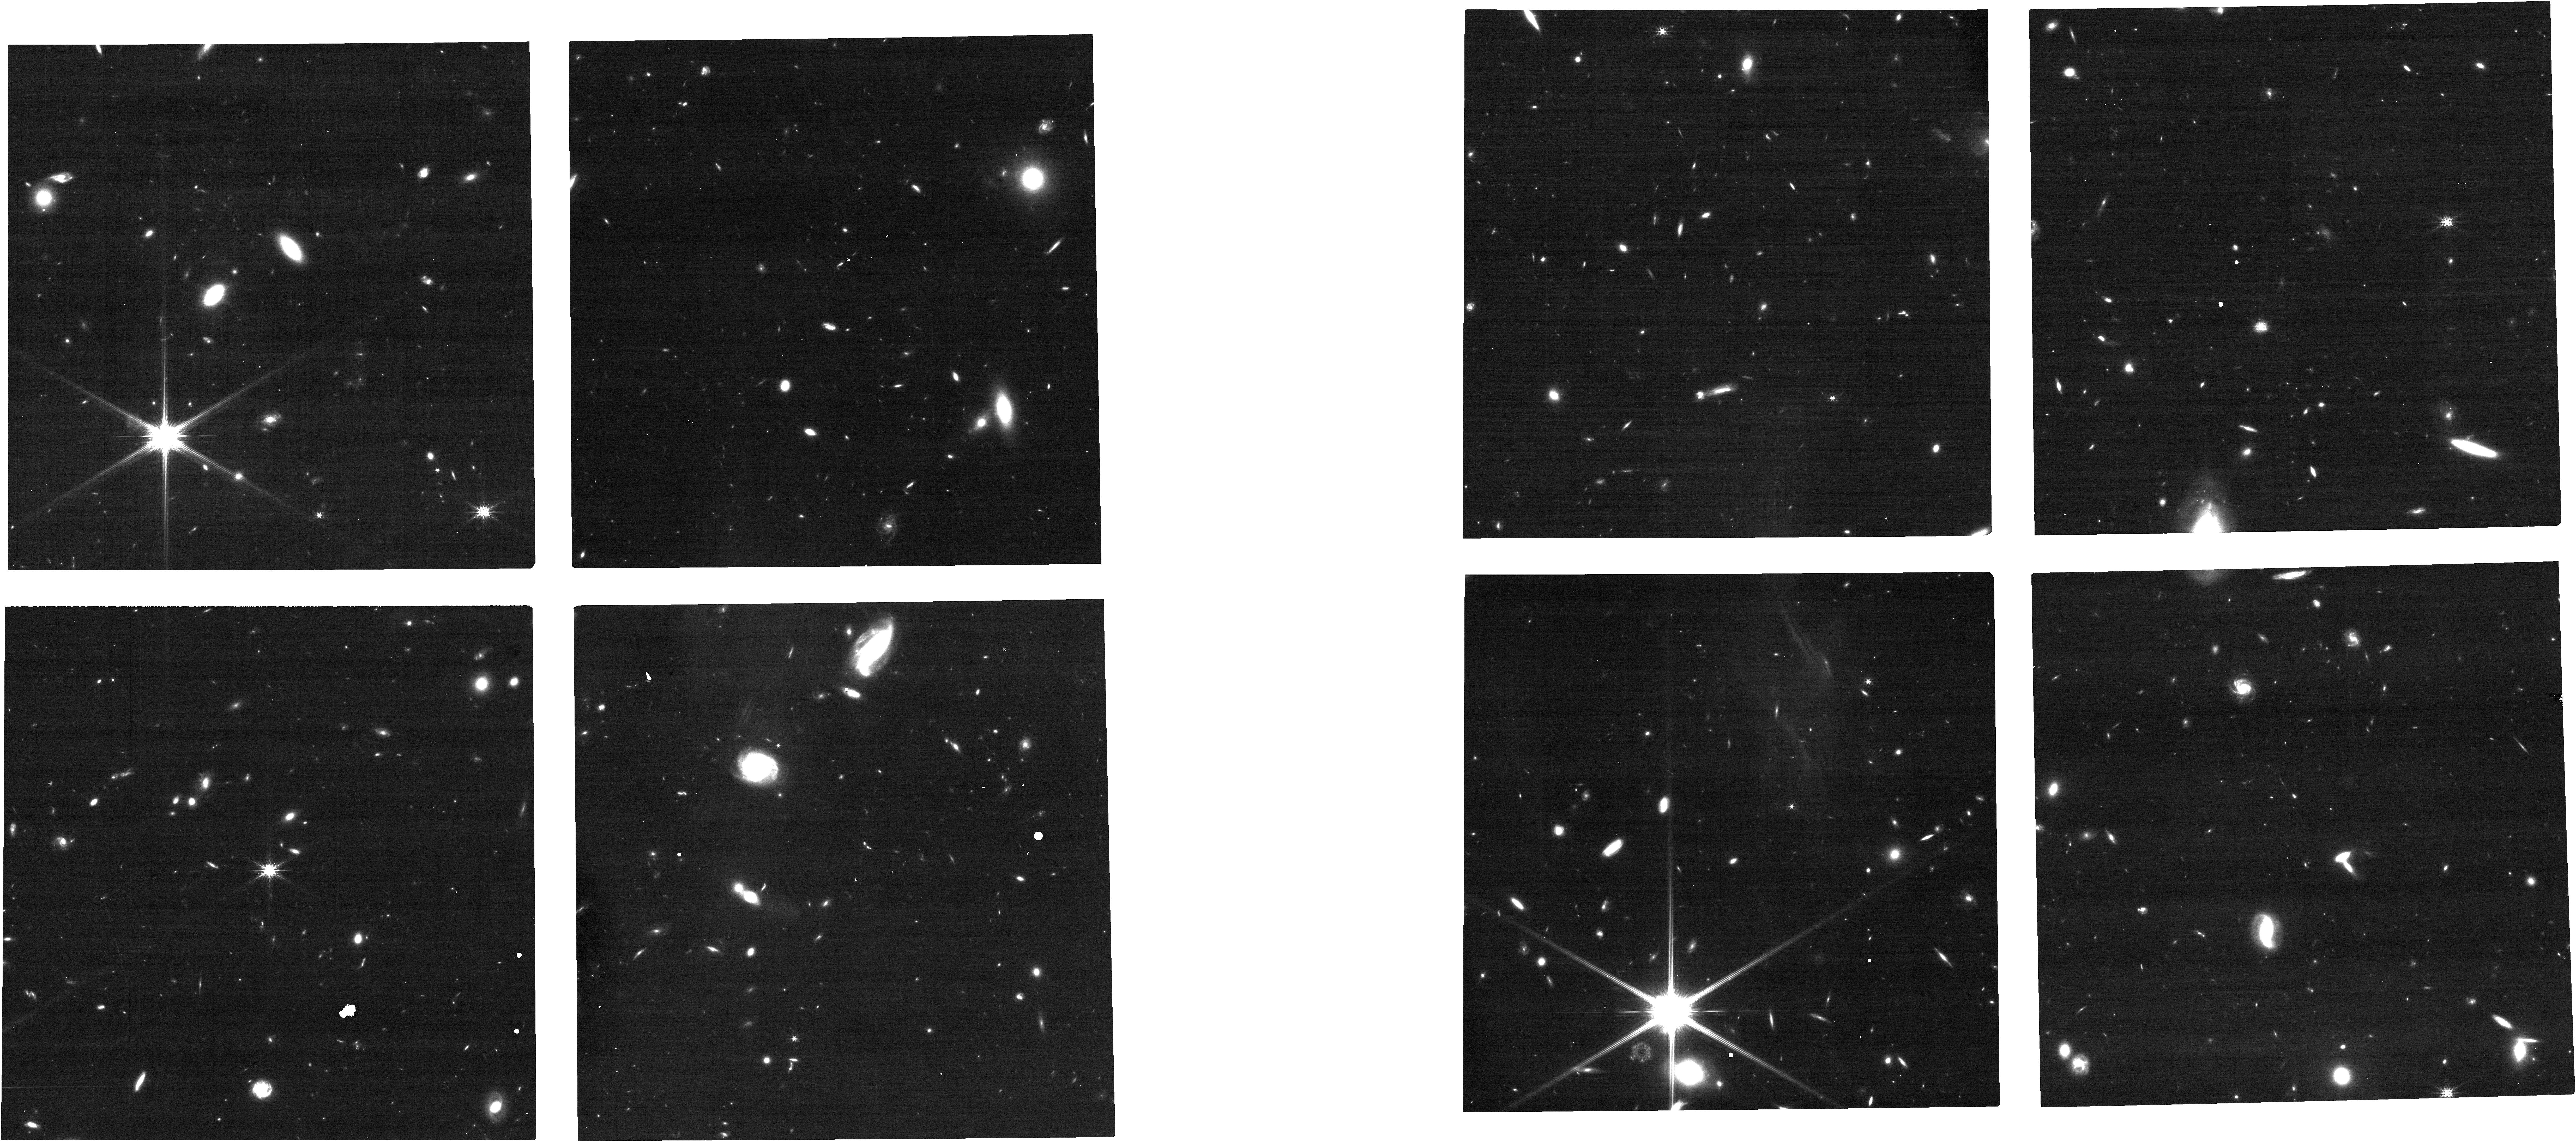
Target: J010619.24+004823.3
Instrument: NIRCAM
Filter: F200W
Exposure: 18 min
Observation ID: jw06665-o001_t001_nircam_clear-f200w

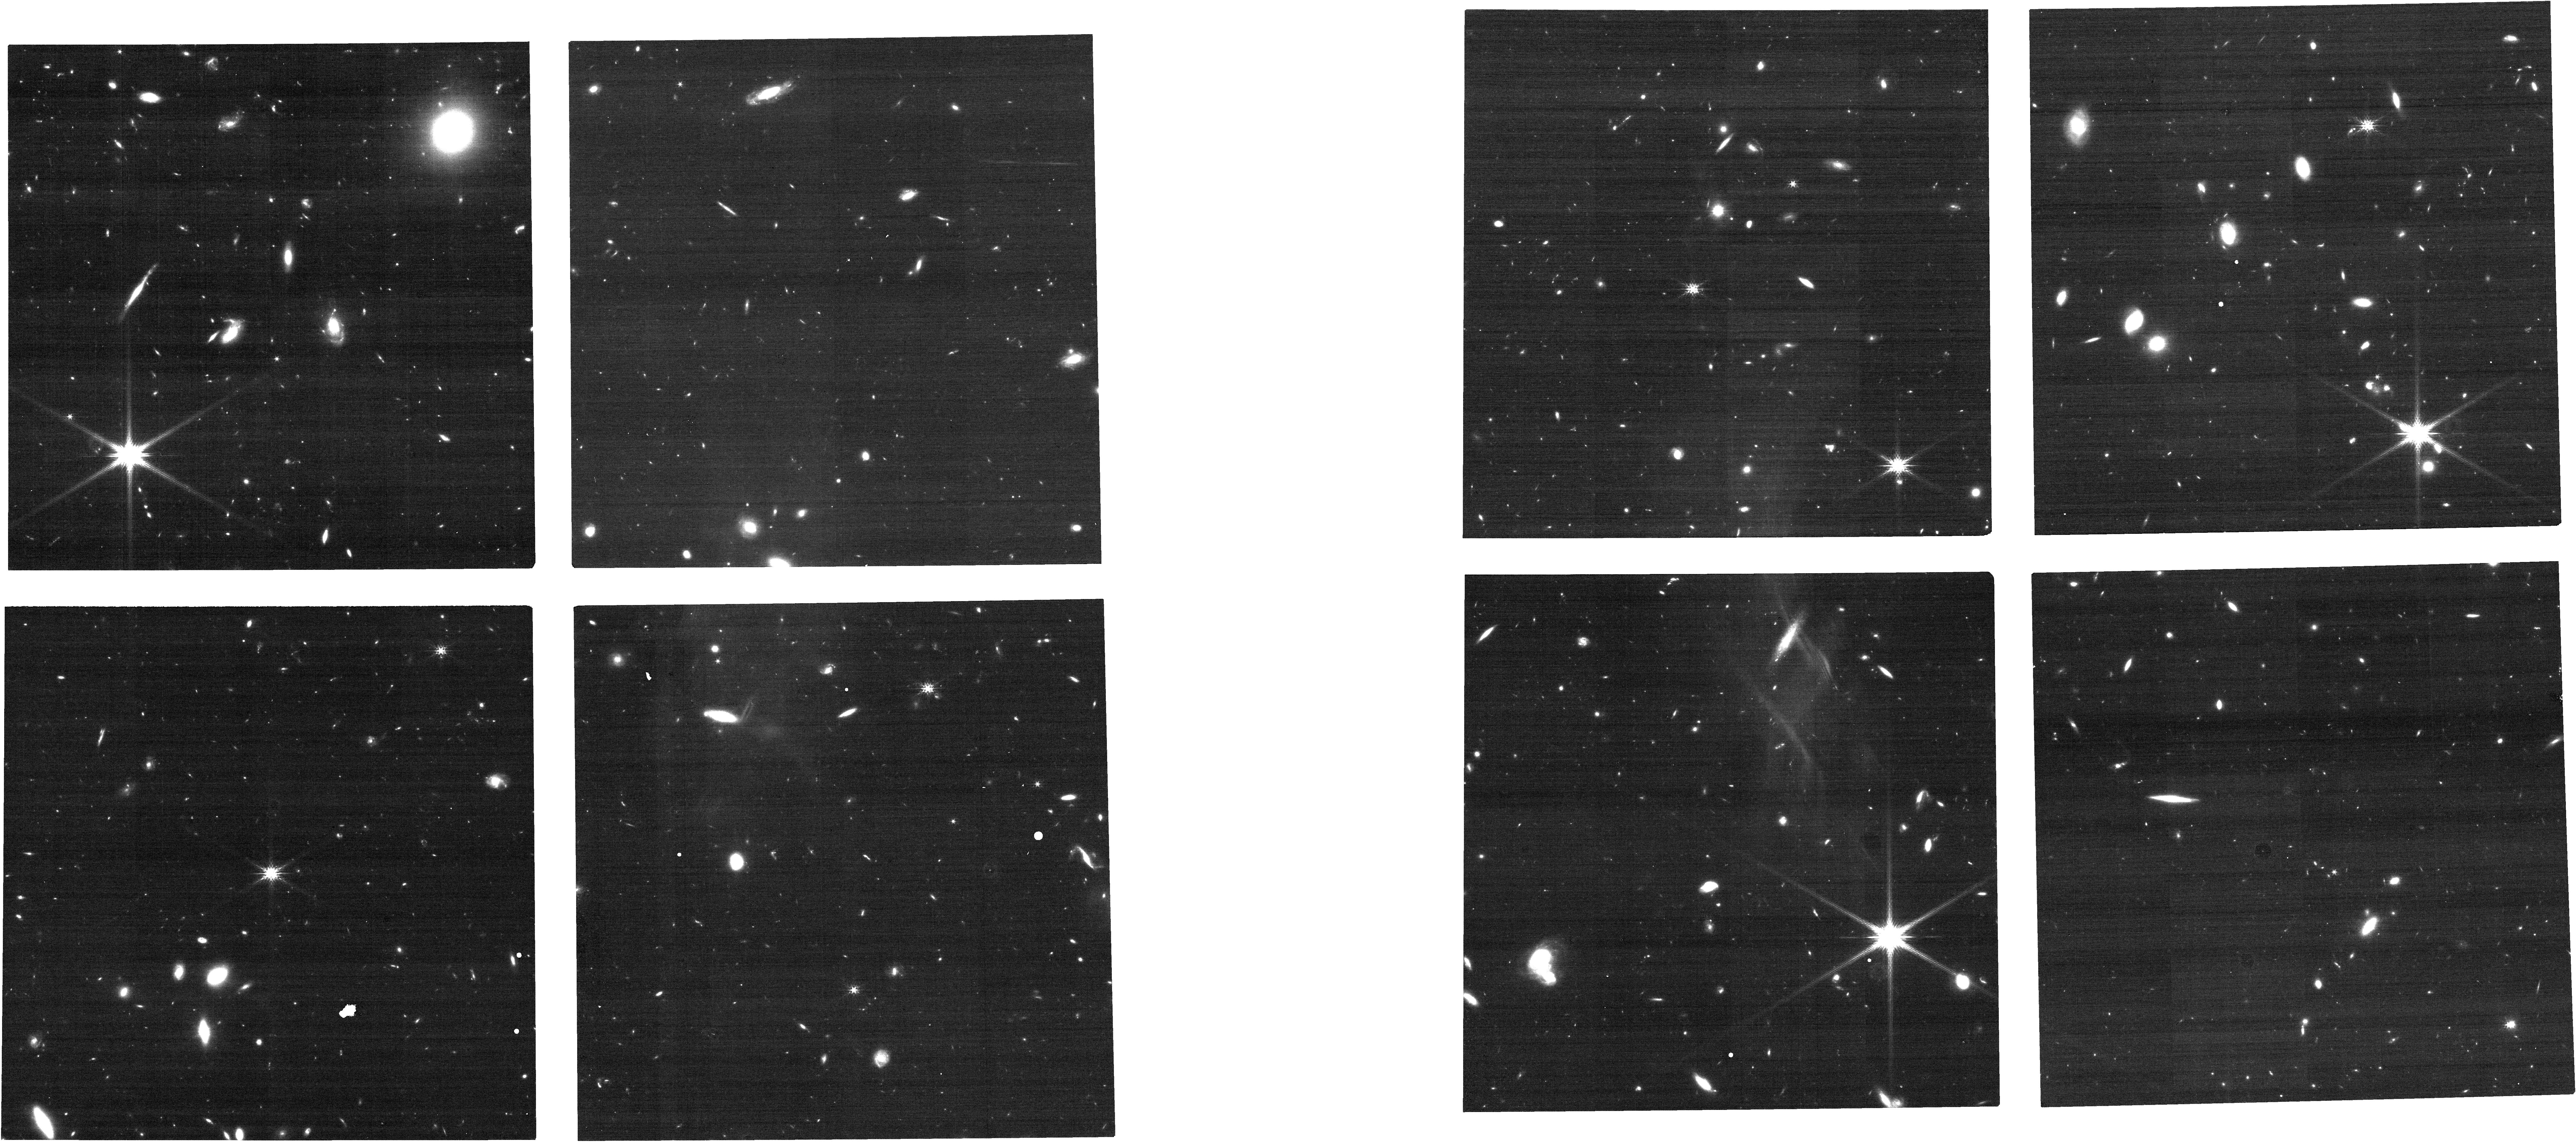
Target: J234913.75-371259.2
Instrument: NIRCAM
Filter: F200W
Exposure: 18 min
Observation ID: jw06665-o014_t014_nircam_clear-f200w

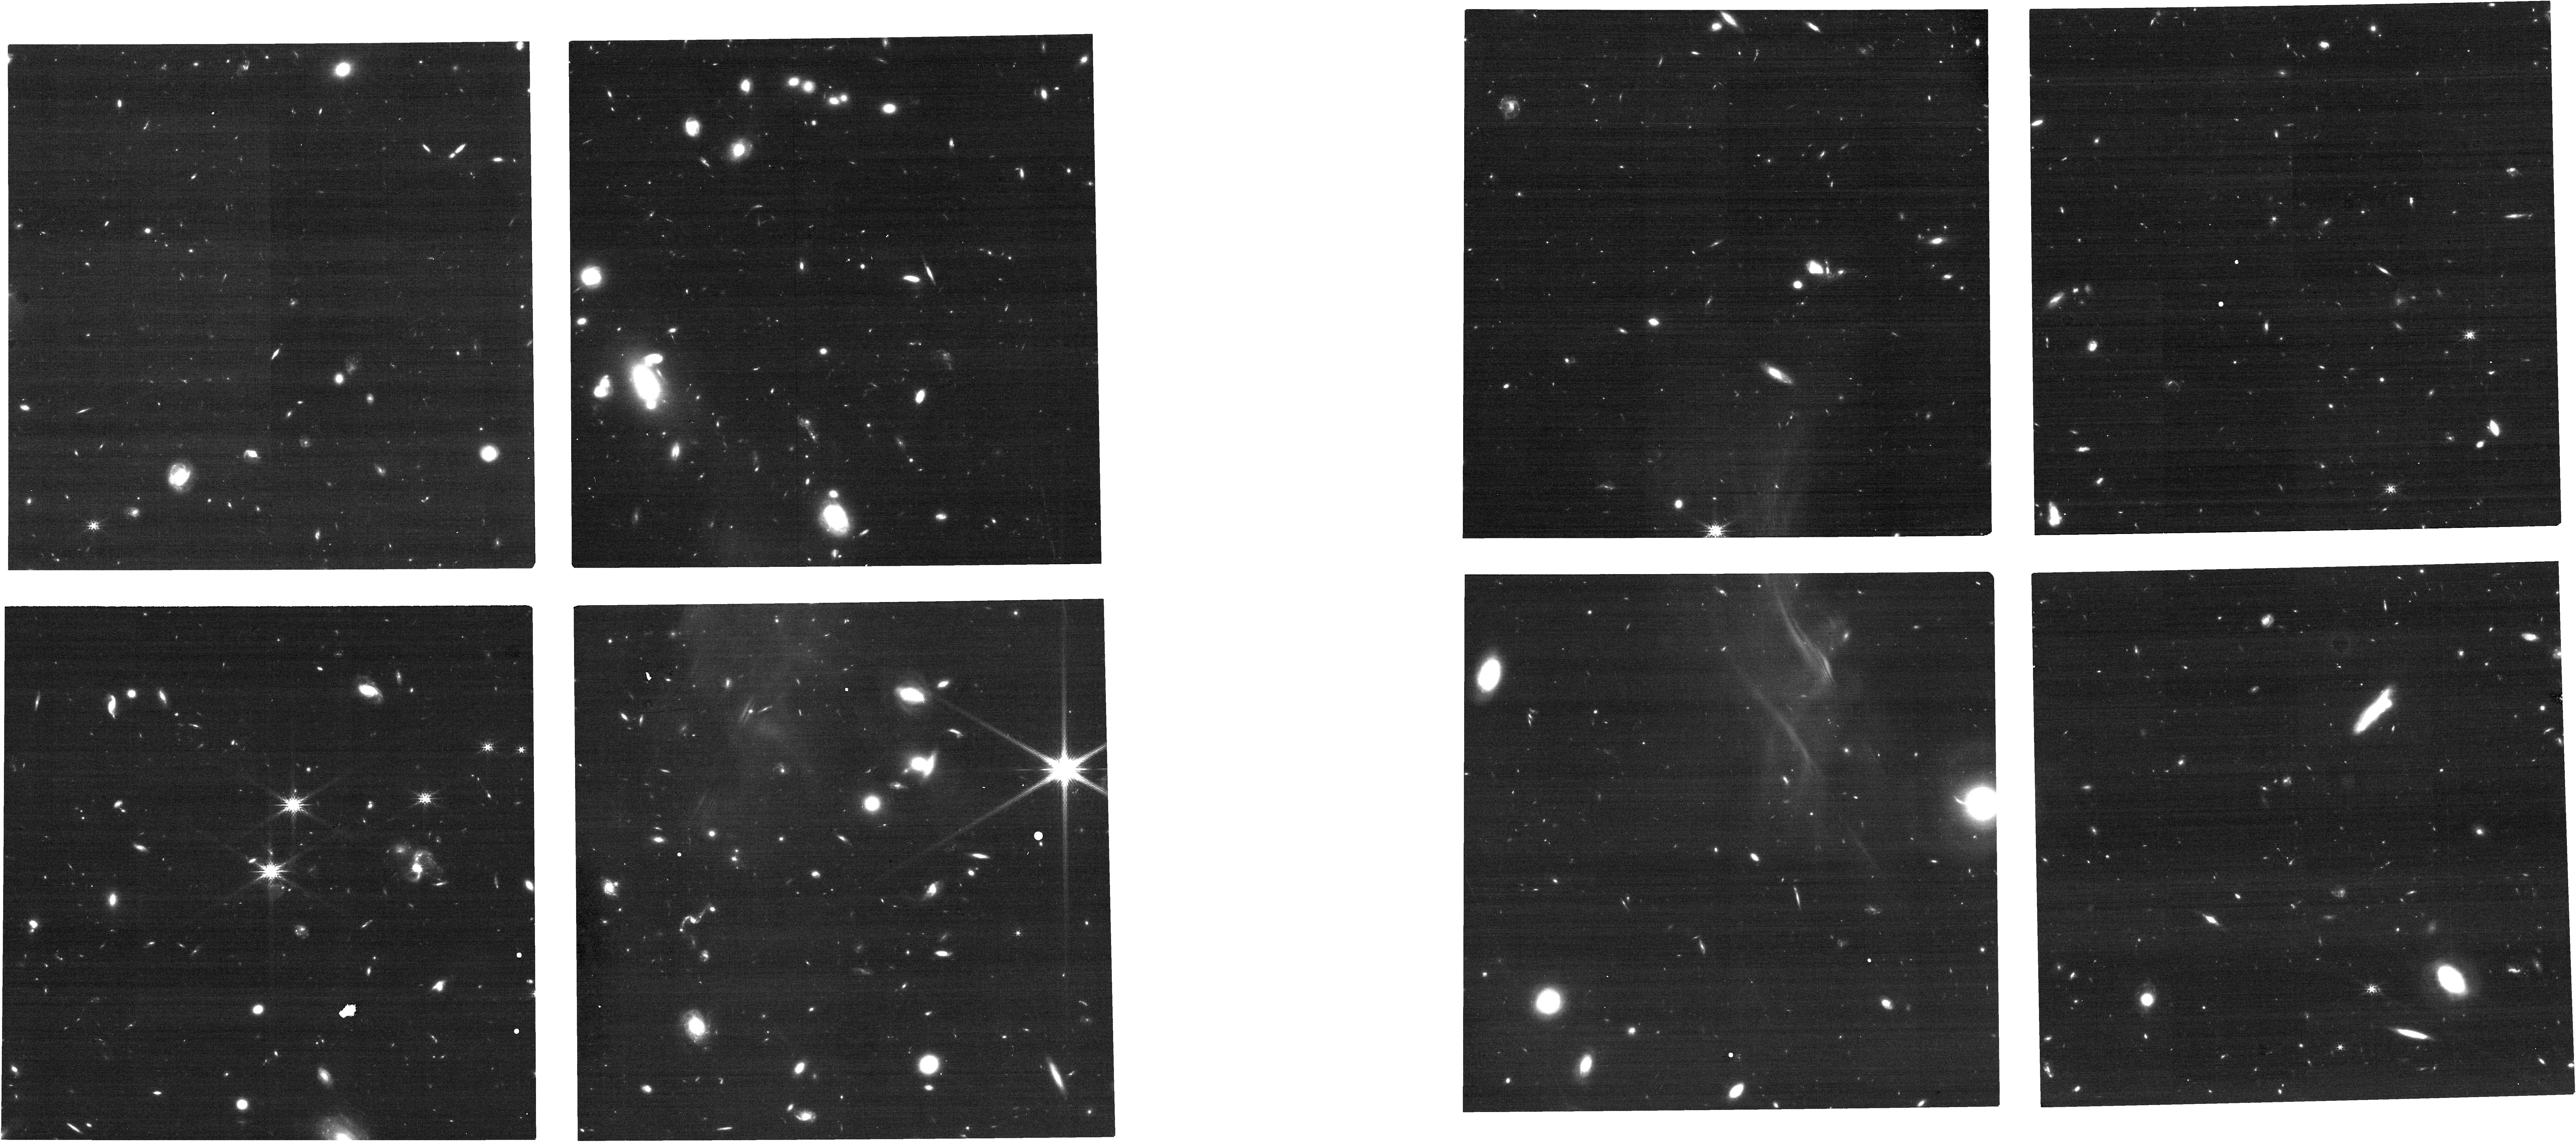
Target: J012403.77+004432.7
Instrument: NIRCAM
Filter: F200W
Exposure: 18 min
Observation ID: jw06665-o002_t002_nircam_clear-f200w

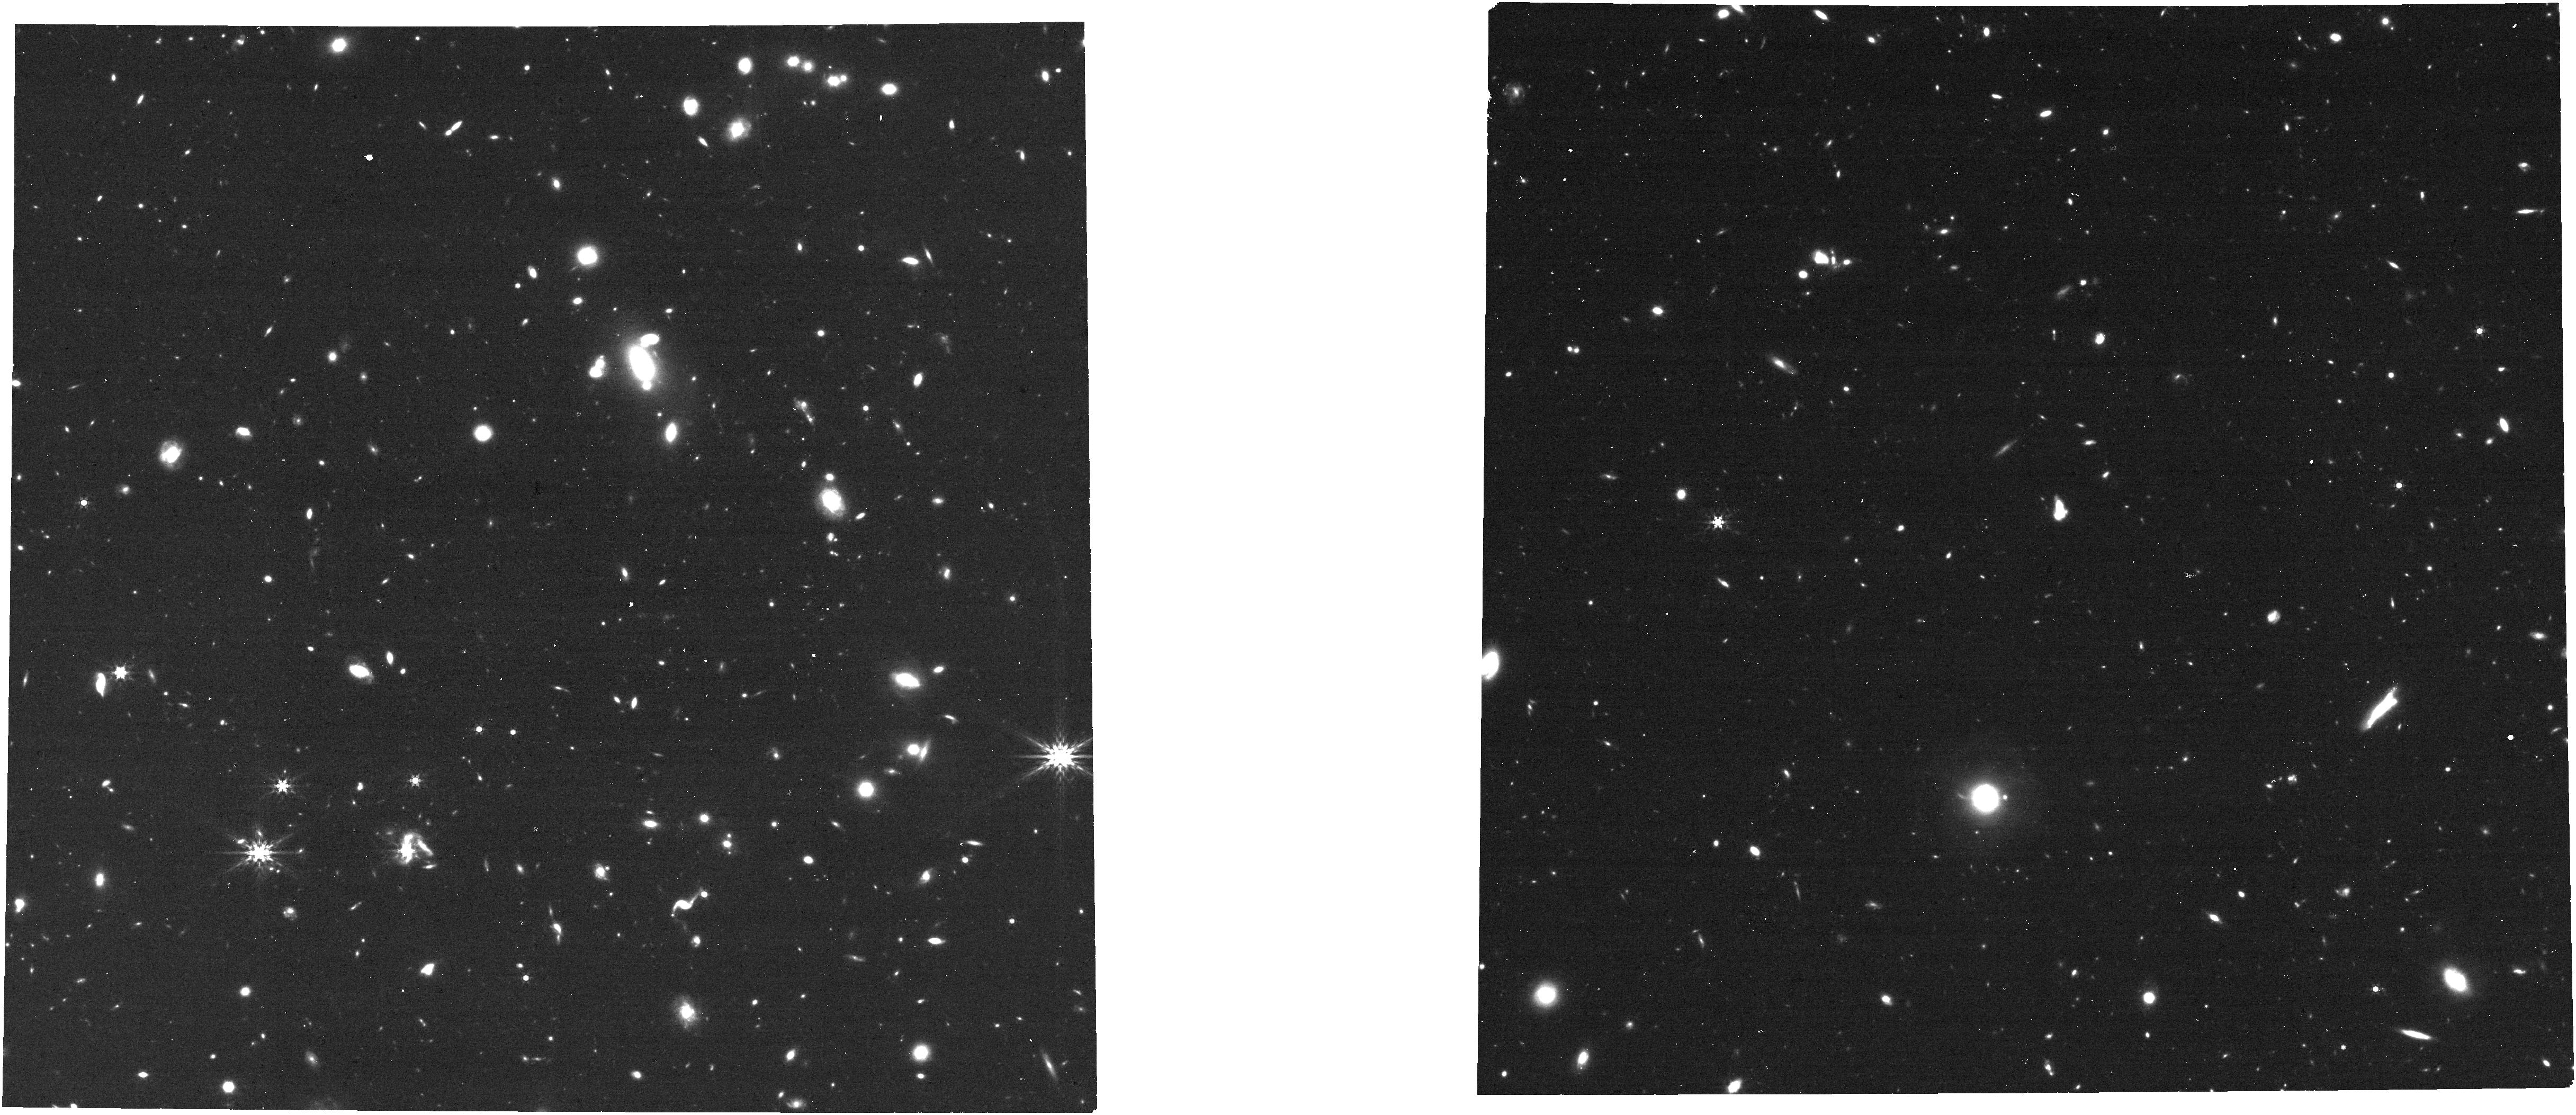
Target: J012403.77+004432.7
Instrument: NIRCAM
Filter: F444W
Exposure: 18 min
Observation ID: jw06665-o002_t002_nircam_clear-f444w

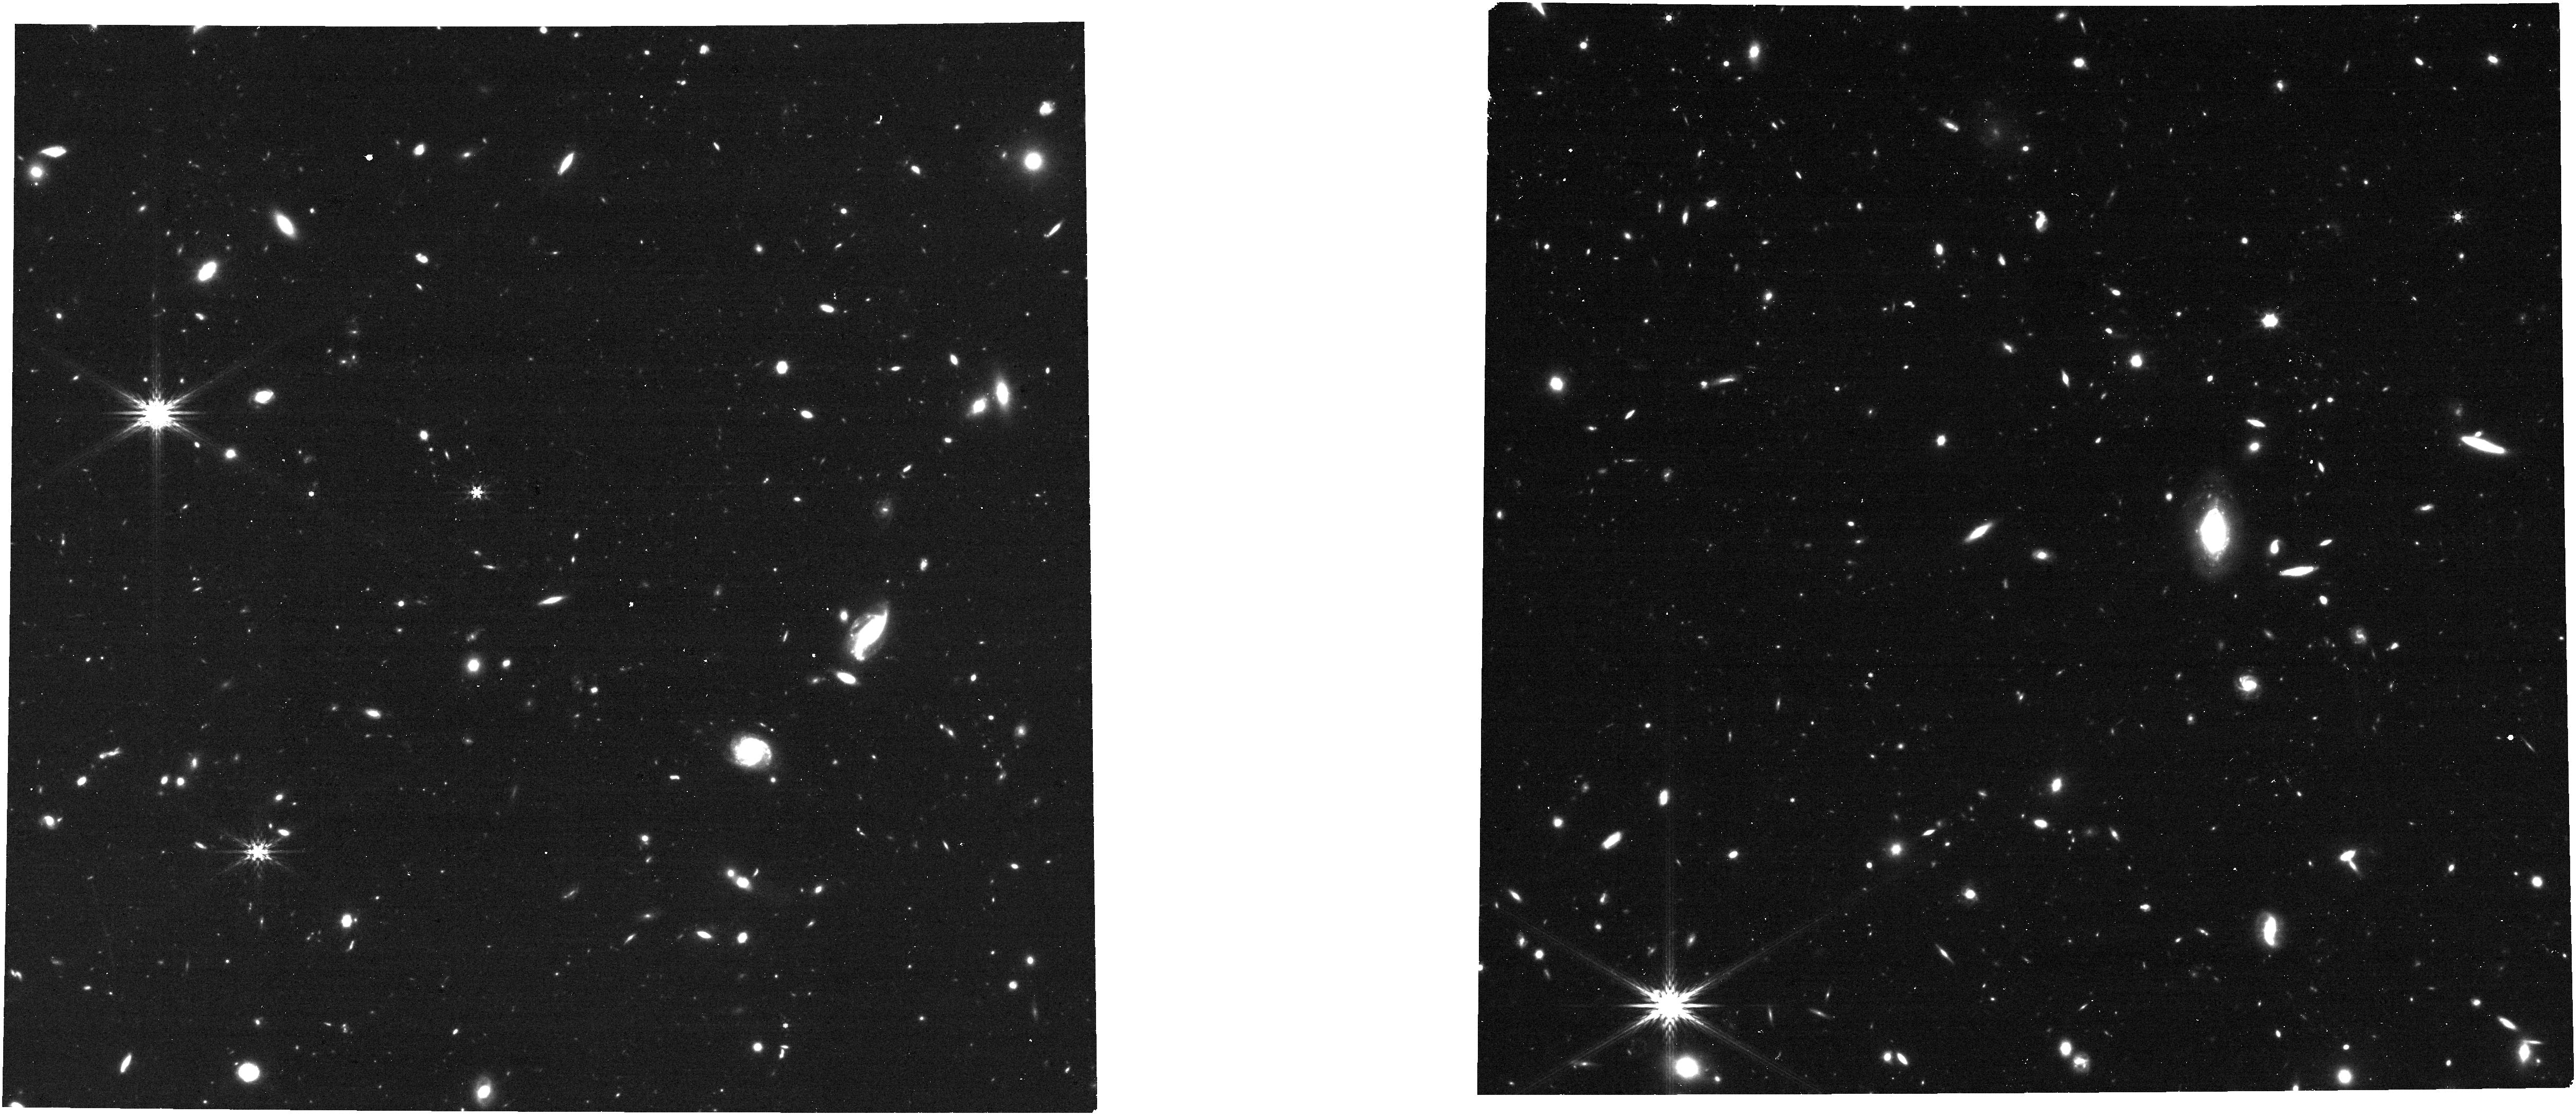
Target: J010619.24+004823.3
Instrument: NIRCAM
Filter: F444W
Exposure: 18 min
Observation ID: jw06665-o001_t001_nircam_clear-f444w

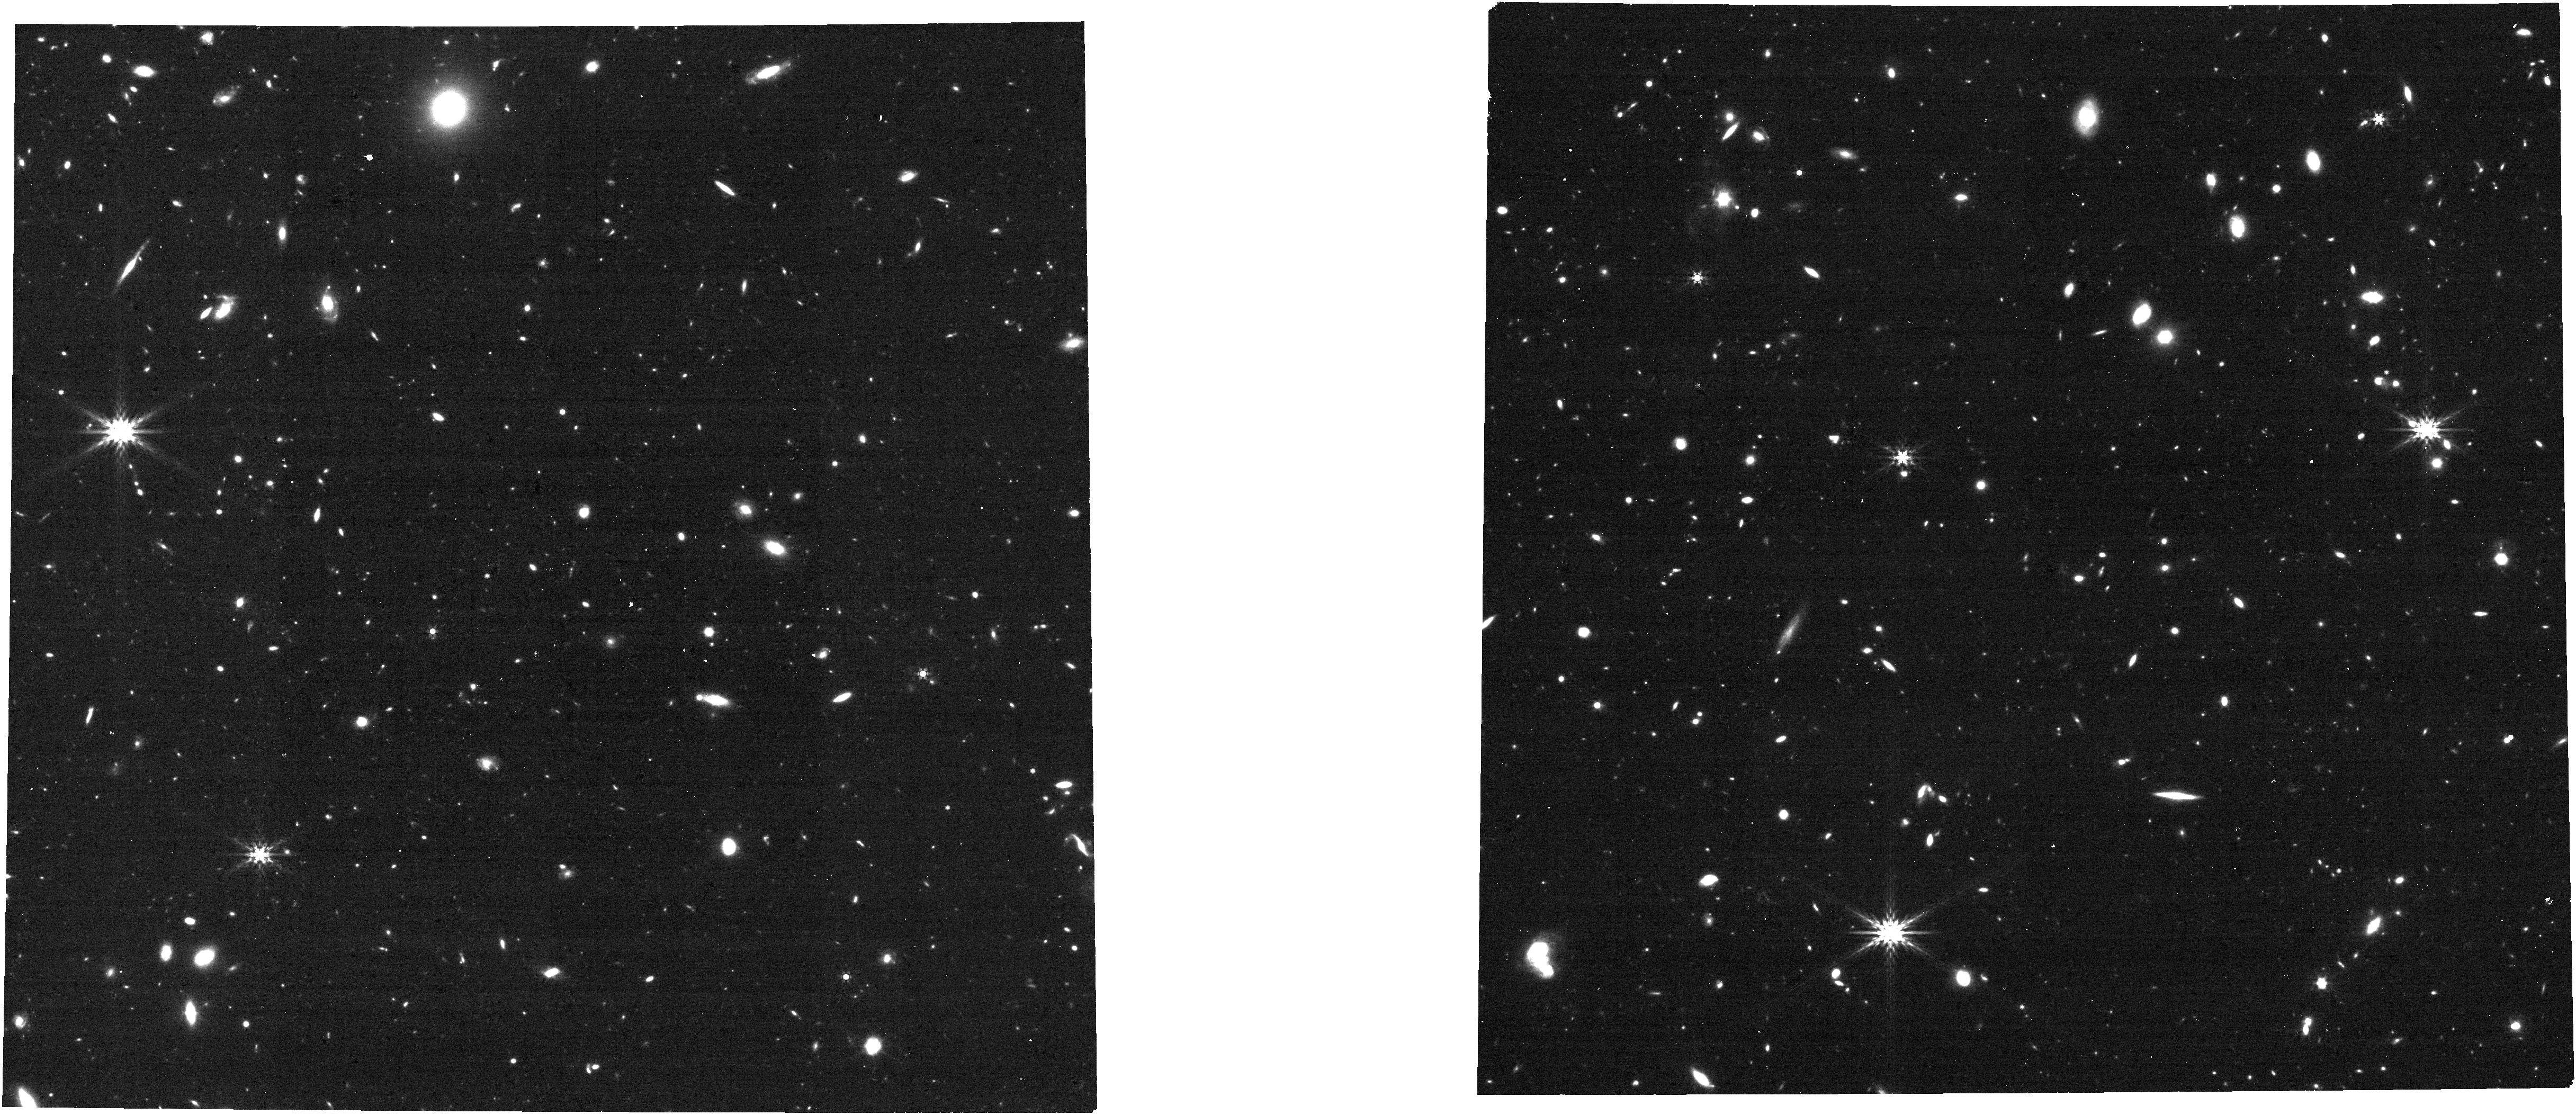
Target: J234913.75-371259.2
Instrument: NIRCAM
Filter: F444W
Exposure: 18 min
Observation ID: jw06665-o014_t014_nircam_clear-f444w

DISCS: Direct Imaging Survey of Circumgalactic Structure (PI: Beckett, Alexander)

(HST proposal 5584) The exchange of gas between galaxies and the surrounding circumgalactic and intergalactic medium (CGM and IGM) plays a vital role in galaxy evolution, regulating the fuel for star formation within galaxies. This recycling manifests as disk-like accreting structures in the plane of galaxies, and bi-conical outflows perpendicular to the galaxy disk. In absorption studies using background sources, this is seen as higher absorber incidence near to the major and minor axes of galaxies. Measuring galaxy orientations requires high resolution imaging only available from space, whilst associating gas and galaxies requires deep, high resolution galaxy and quasar spectra. Although many quasars have been observed with HST to-date, few have the imaging and galaxy spectroscopy required to measure CGM properties as a function of galaxy orientation. We propose a coordinated HST/JWST GO+archival program to ensure this high-resolution imaging covers 51 fields with existing QSO spectra and MUSE coverage. This data will allow HI absorption and galaxy redshifts to be found at z<1.5 for 37 fields (of which 20 currently lack HST imaging), and at redshifts 3-4 for 14 fields (which will require JWST imaging). We will measure how CGM properties vary with azimuthal angle, how these variations depend on galaxy properties, and how they evolve with redshift. This will provide the first high-z sample and the largest low-z sample compiled to-date, allowing us to measure how the presence of accreting and outflowing structures in the CGM varies with galaxy properties, morphologies, and redshifts, and thereby discriminate between models of stellar feedback and gas recycling.